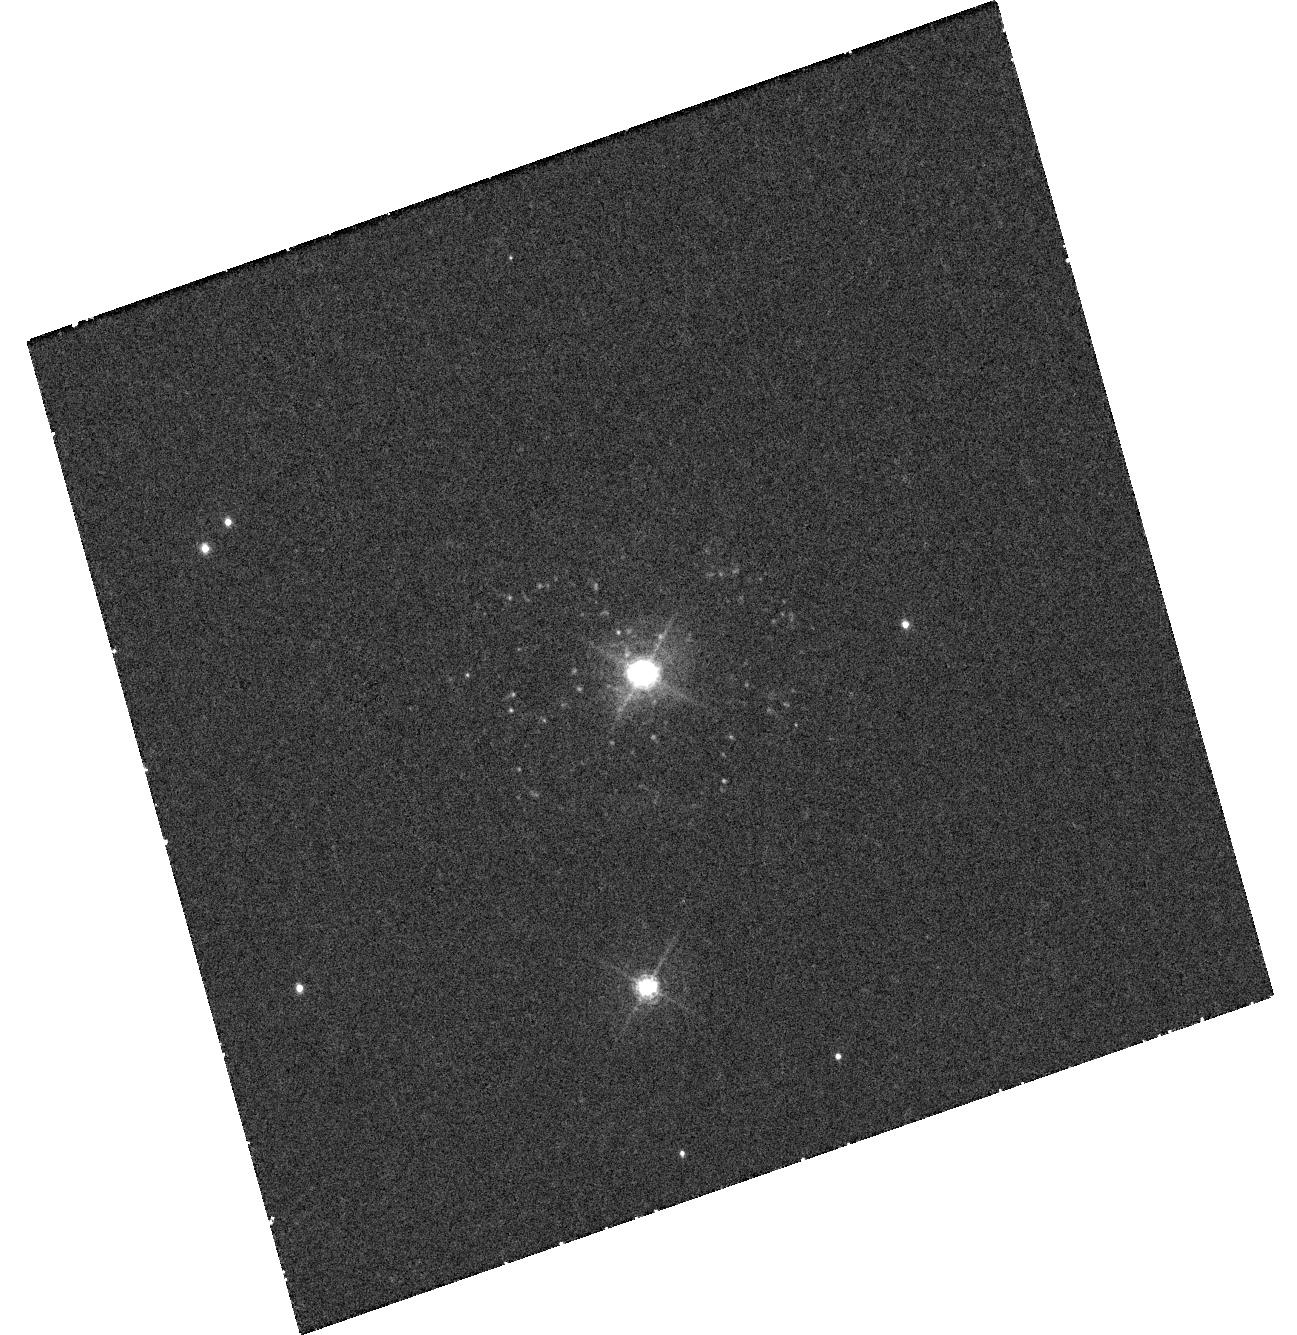
Target: NOVA-PYX-1890-ICRS. Instrument: WFC3/UVIS. Filter: F502N. Exposure: 44 min. Observation ID: hst_13796_01_wfc3_uvis_f502n_iciq01

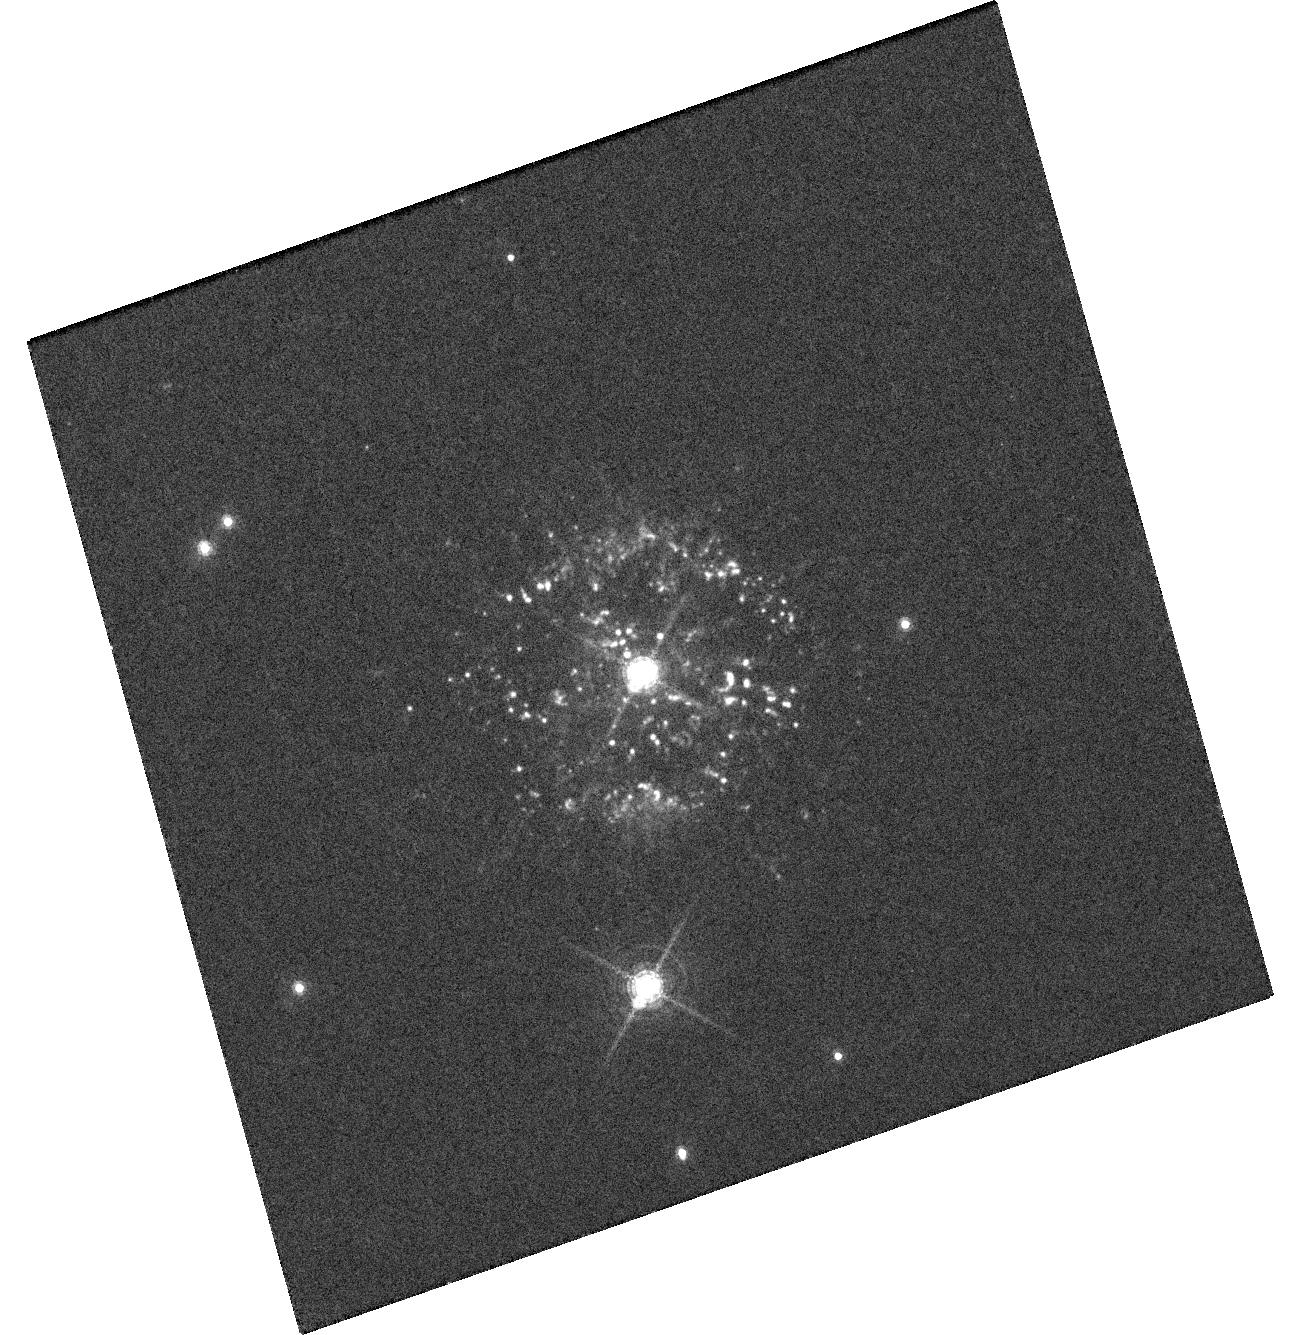
Target: NOVA-PYX-1890-ICRS. Instrument: WFC3/UVIS. Filter: F657N. Exposure: 1.5 h. Observation ID: hst_13796_01_wfc3_uvis_f657n_iciq01

Understanding New Structures Ejected from Recurrent Nova T Pyx (PI: Crotts, Arlin P. S.)

Recurrent nova T Pyxidis has recognized, major scientific significance but is a rapidly and surprisingly changing object, now fading quickly. Since its 2011 outburst (the first since 1966 but sixth since 1890), T Pyx has been the target of multispectral observation, including 60 HST orbits by several groups. Our group's HST observations of T Pyx not only have produced a reliable, geometrically determined distance to T Pyx and mapped the ejecta from pre-2011 outbursts, but have also revealed several new and unprecendented structures from the latest outburst, on scales of tenths of an arcsecond. With observations from GO program 13400, we parsimoniously determined the geometry and kinematics of these several new structures, but issues remain. A pair of jet-like spots frame the central ring-like disk structure, but based on simple assumptions have been ejected at an angle unaligned with the ring. We need another epoch of imaging to determine the proper motion of these spots to settle whether their kinematics are simple, or might instead suffer acceleration, deceleration or unaligned motion. More broadly, additional HST data are needed to determine the nature and origin the three morphological structures that are evident in our previous HST images, and to uncover their relationship to the distinct kinematic components of the ejecta inferred from ground-based monitoring. We request minimal visits of WFC3+STIS to establish a third epoch to rule out or verify competing hypotheses. The requested observations have implications for the ejection and shaping of remnants in nova explosions, binary stellar evolution, and the generation of shocks and gamma-rays in novae.